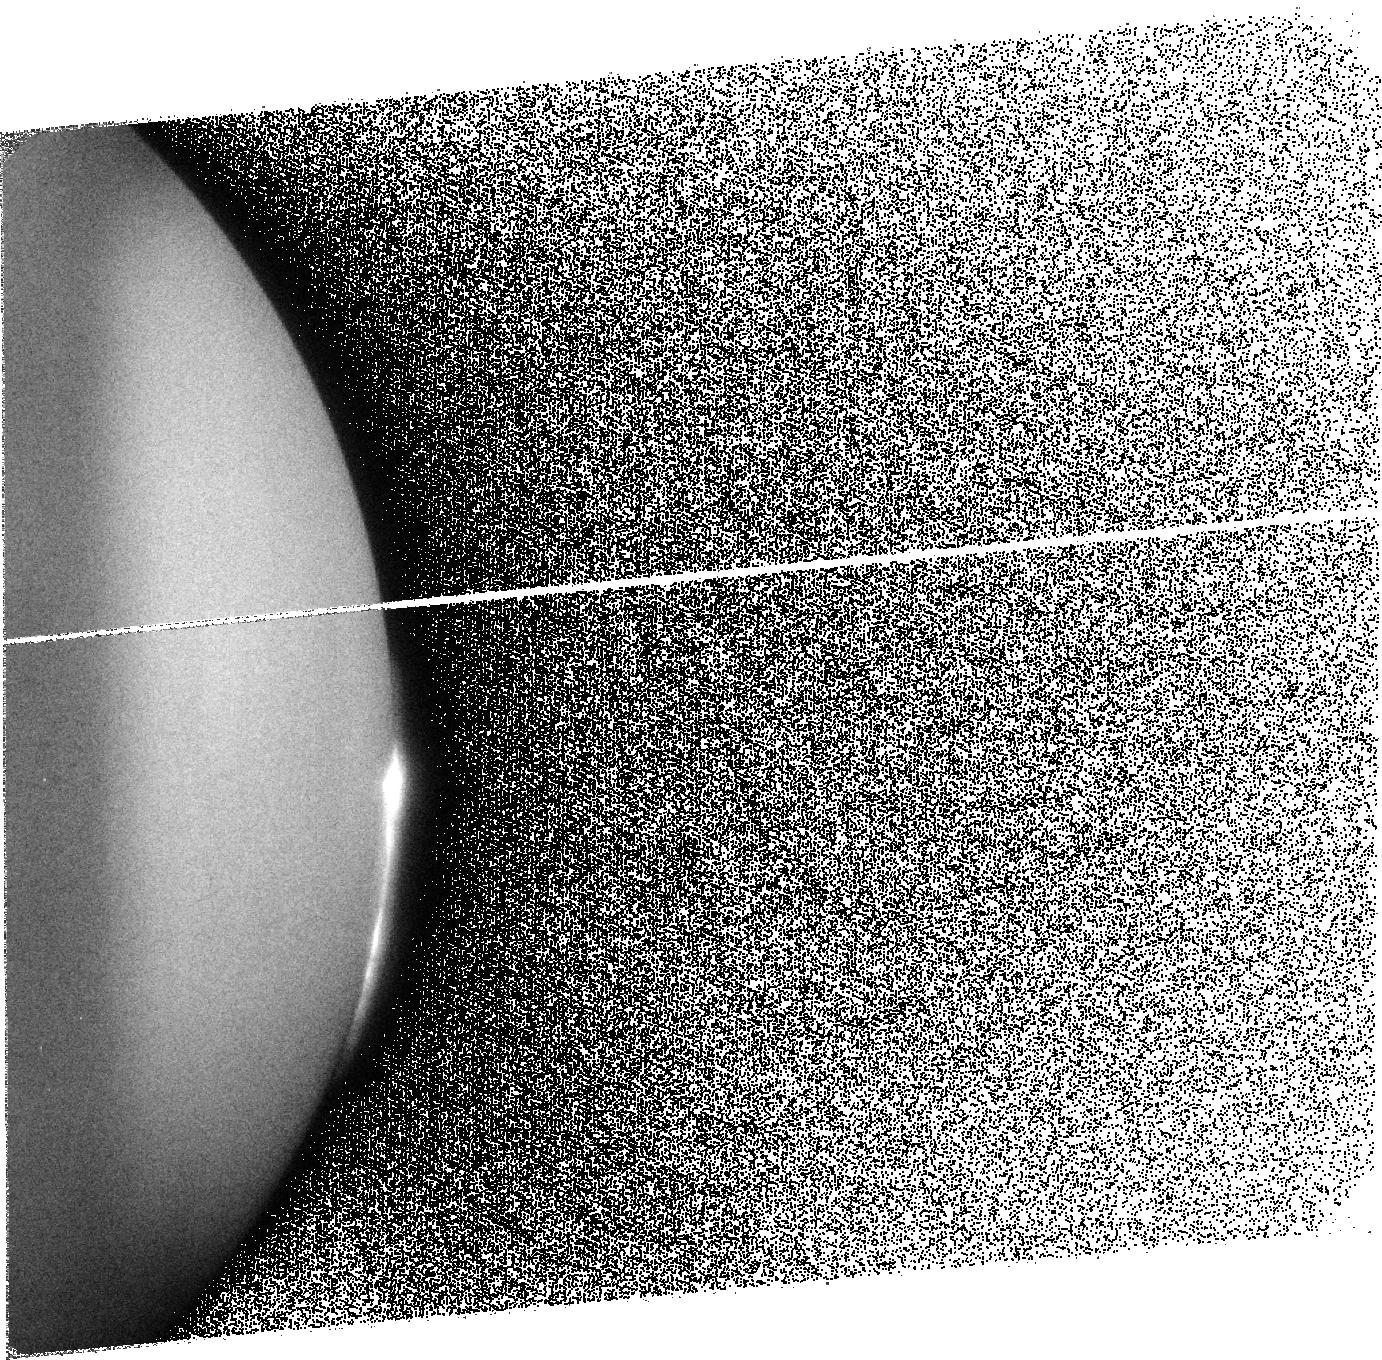
Target: IO-NS-C1A-NORTH
Instrument: ACS/SBC
Filter: F125LP
Exposure: 8 min
Observation ID: j9rli0010

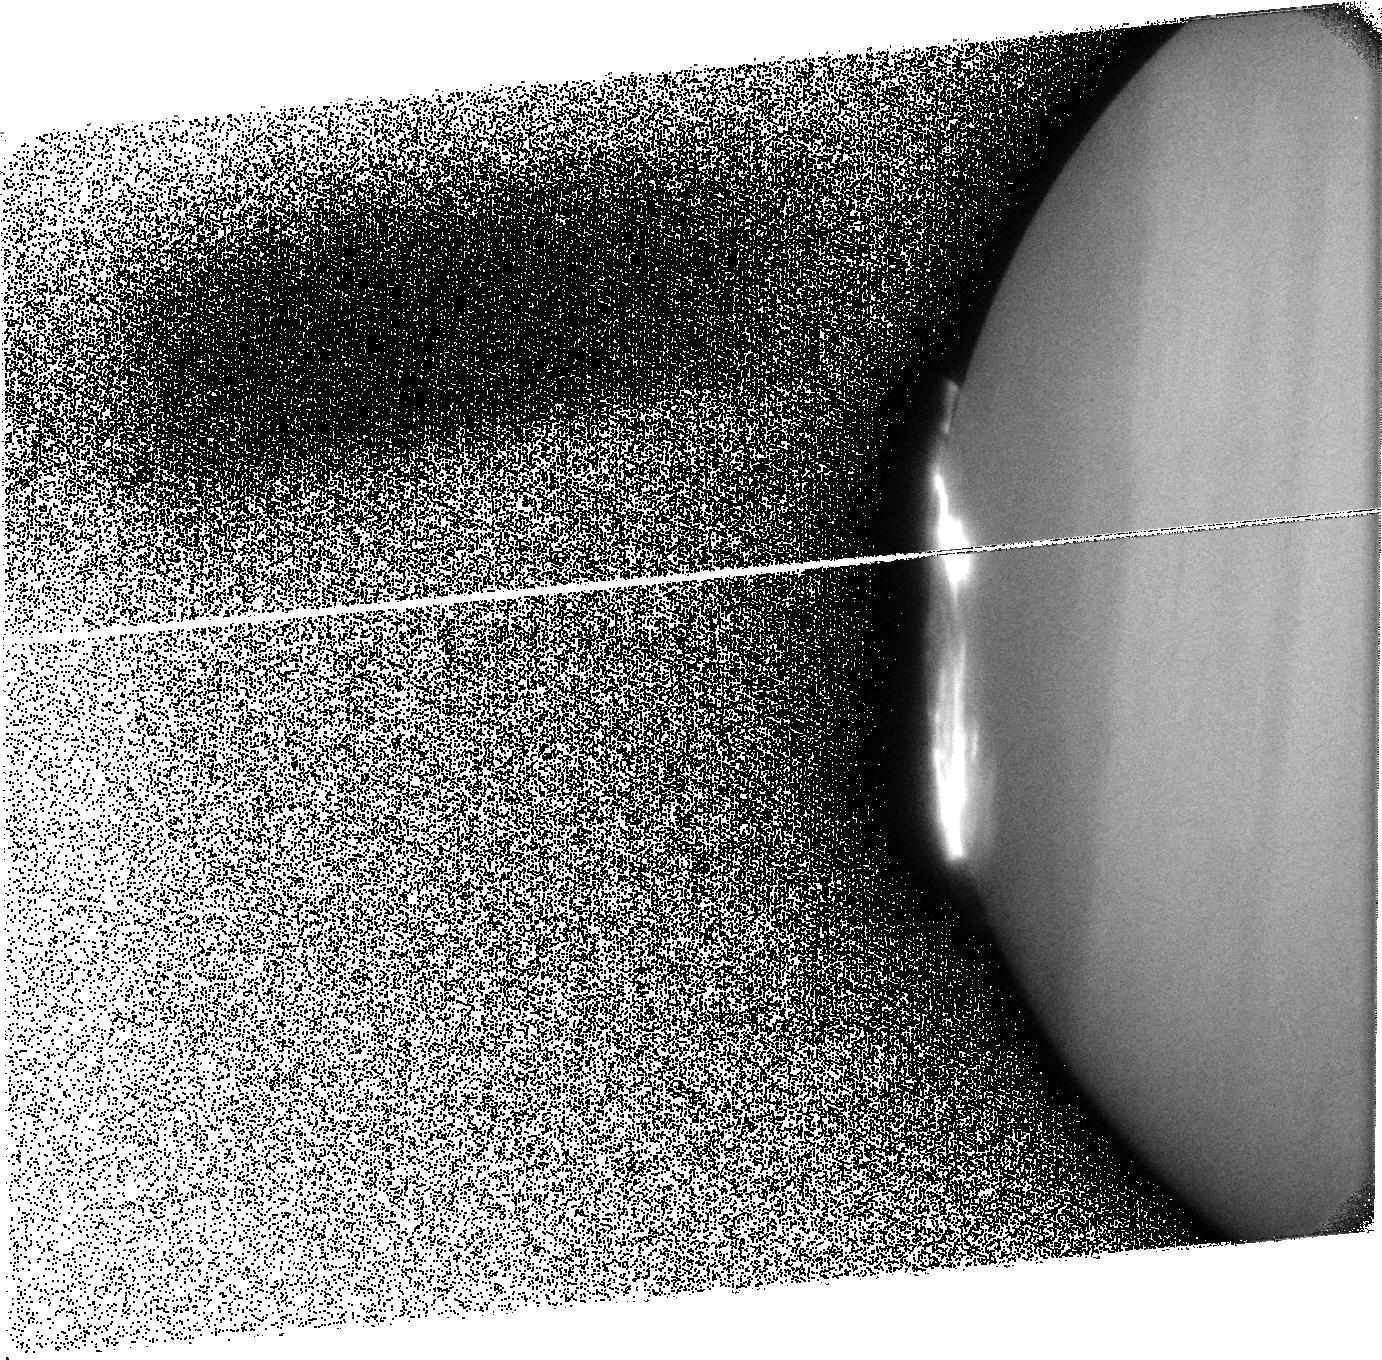
Target: GAN-FP-SOUTH1
Instrument: ACS/SBC
Filter: F125LP
Exposure: 8 min
Observation ID: j9rlj8010

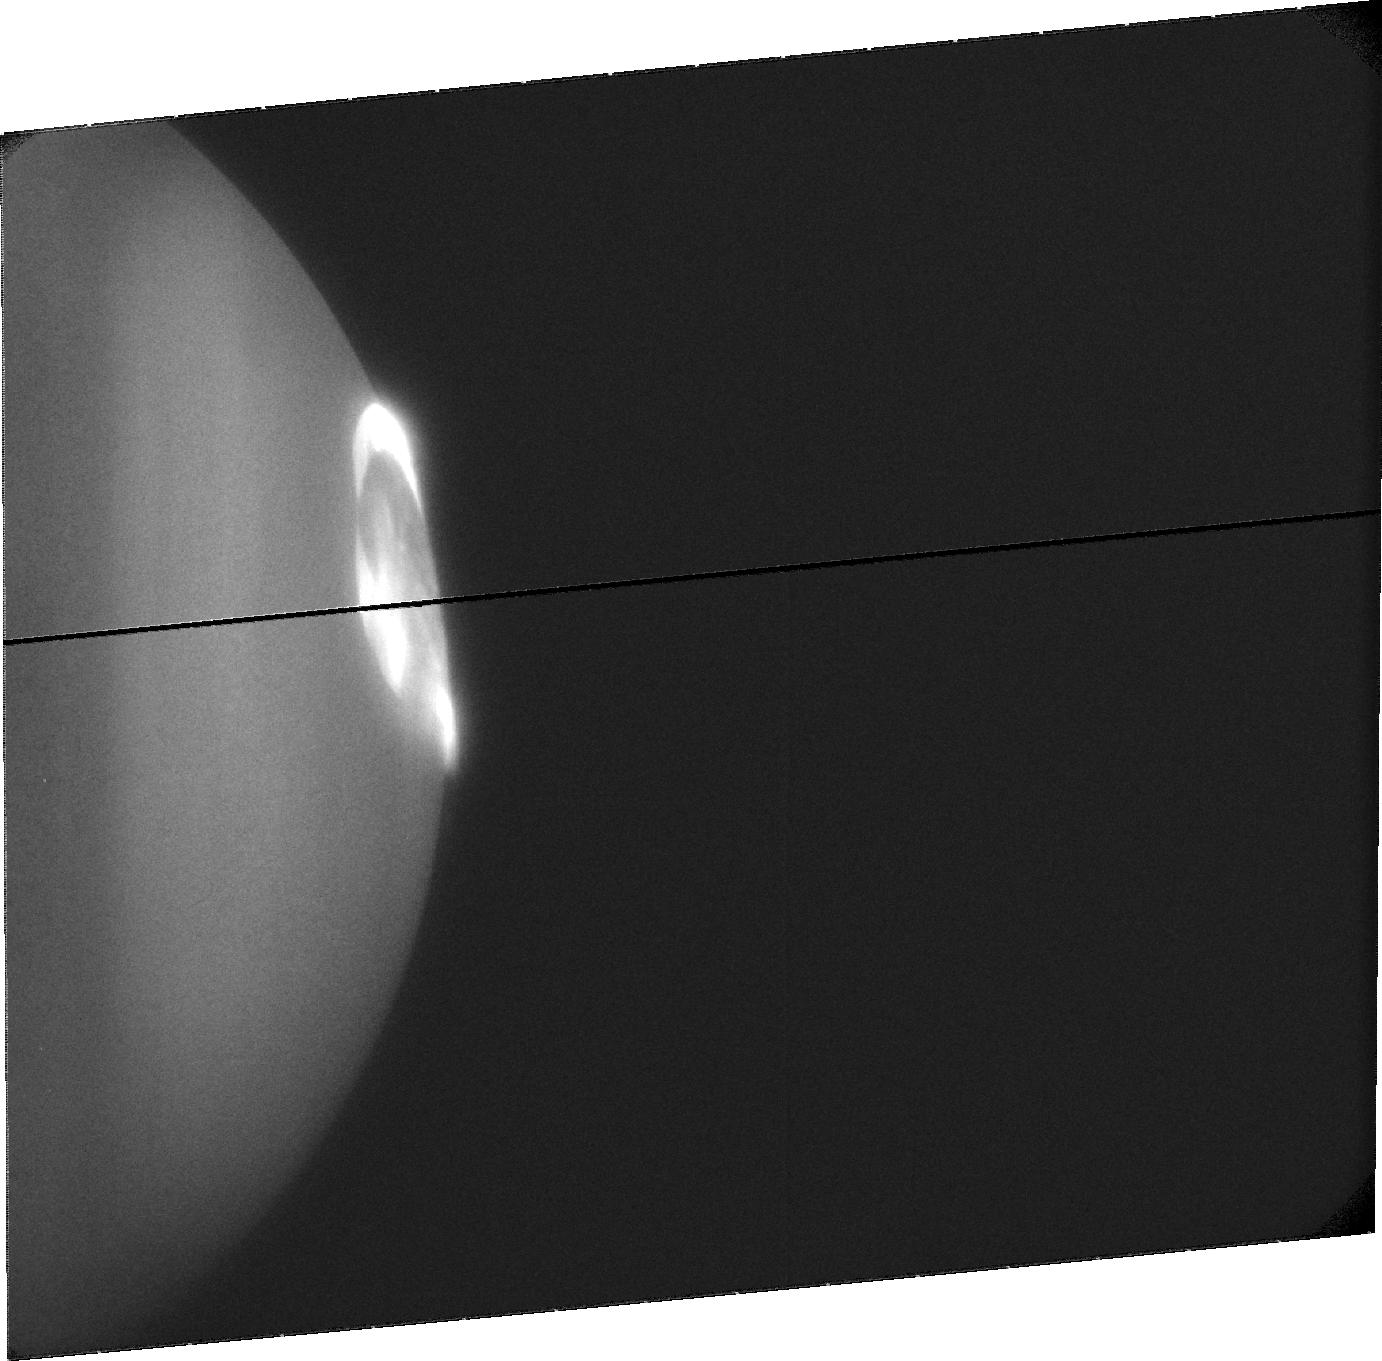
Target: JUPITER-NORTH-C4
Instrument: ACS/SBC
Filter: F115LP
Exposure: 15 min
Observation ID: j9rlc7020

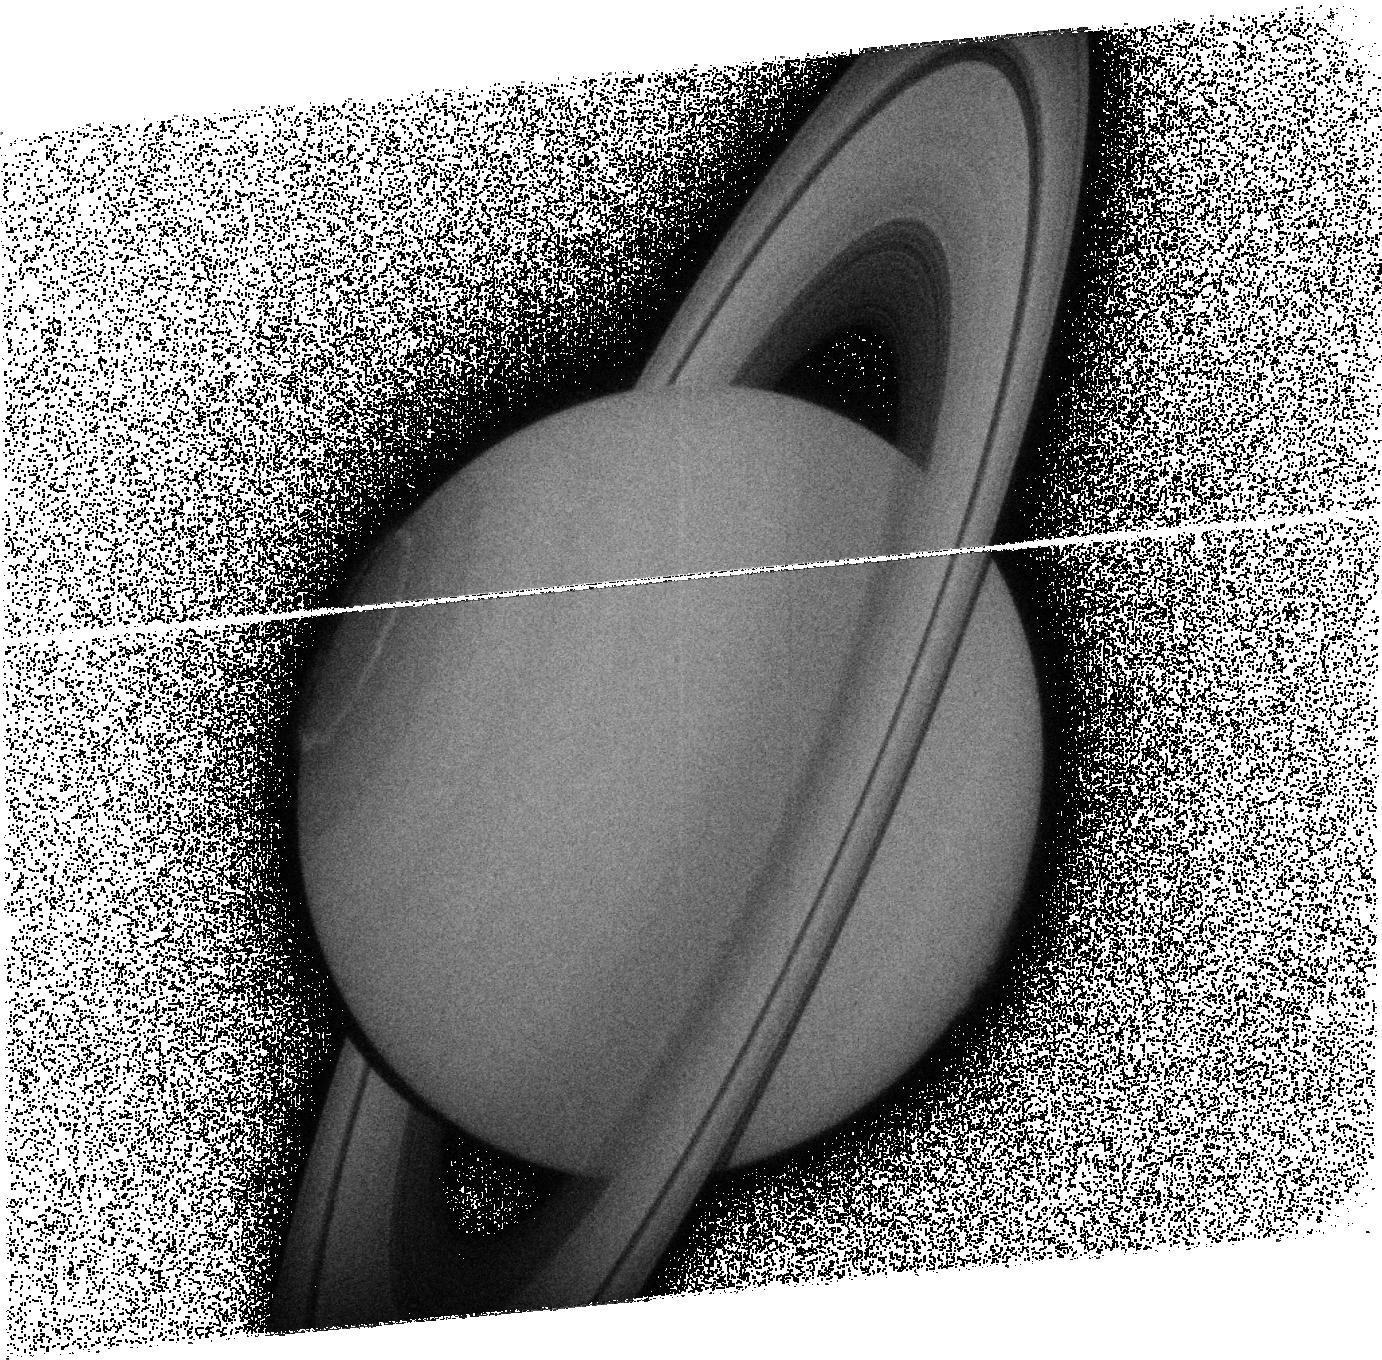
Target: SATURN
Instrument: ACS/SBC
Filter: F125LP
Exposure: 8 min
Observation ID: j9rlt2030

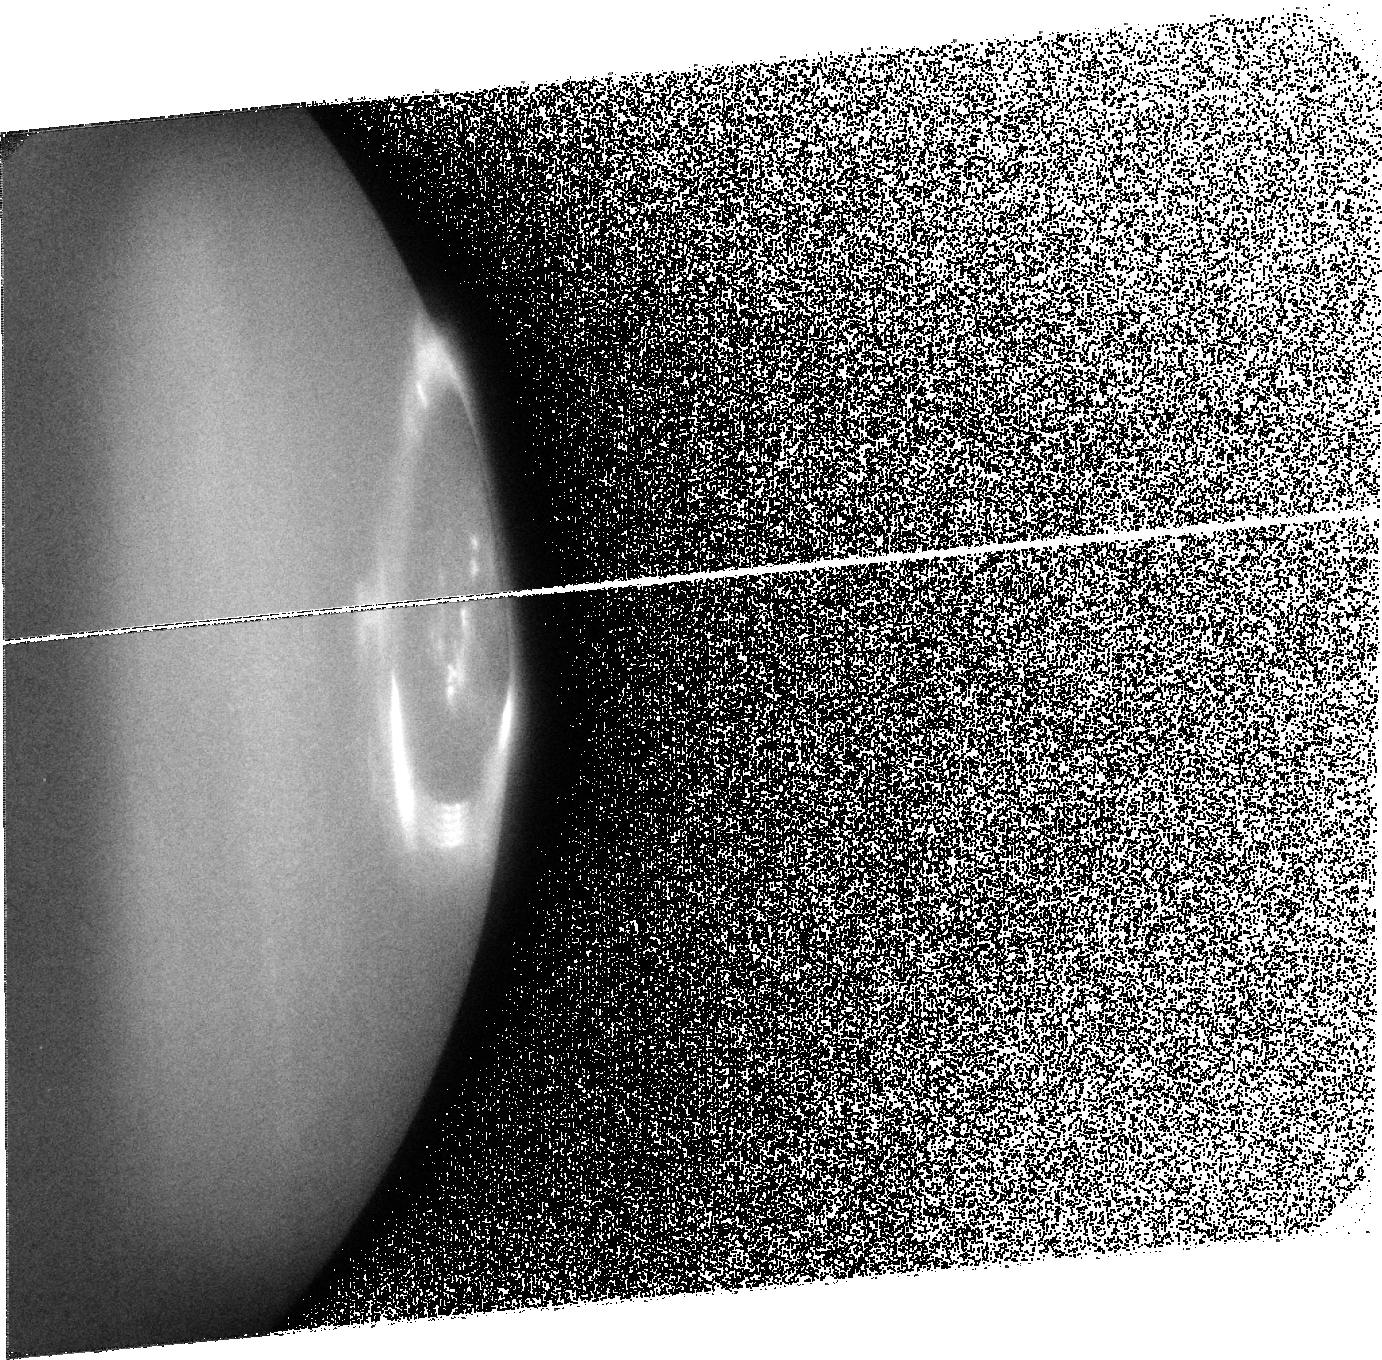
Target: JUPITER-NORTH-F0
Instrument: ACS/SBC
Filter: F125LP
Exposure: 8 min
Observation ID: j9rlf0030

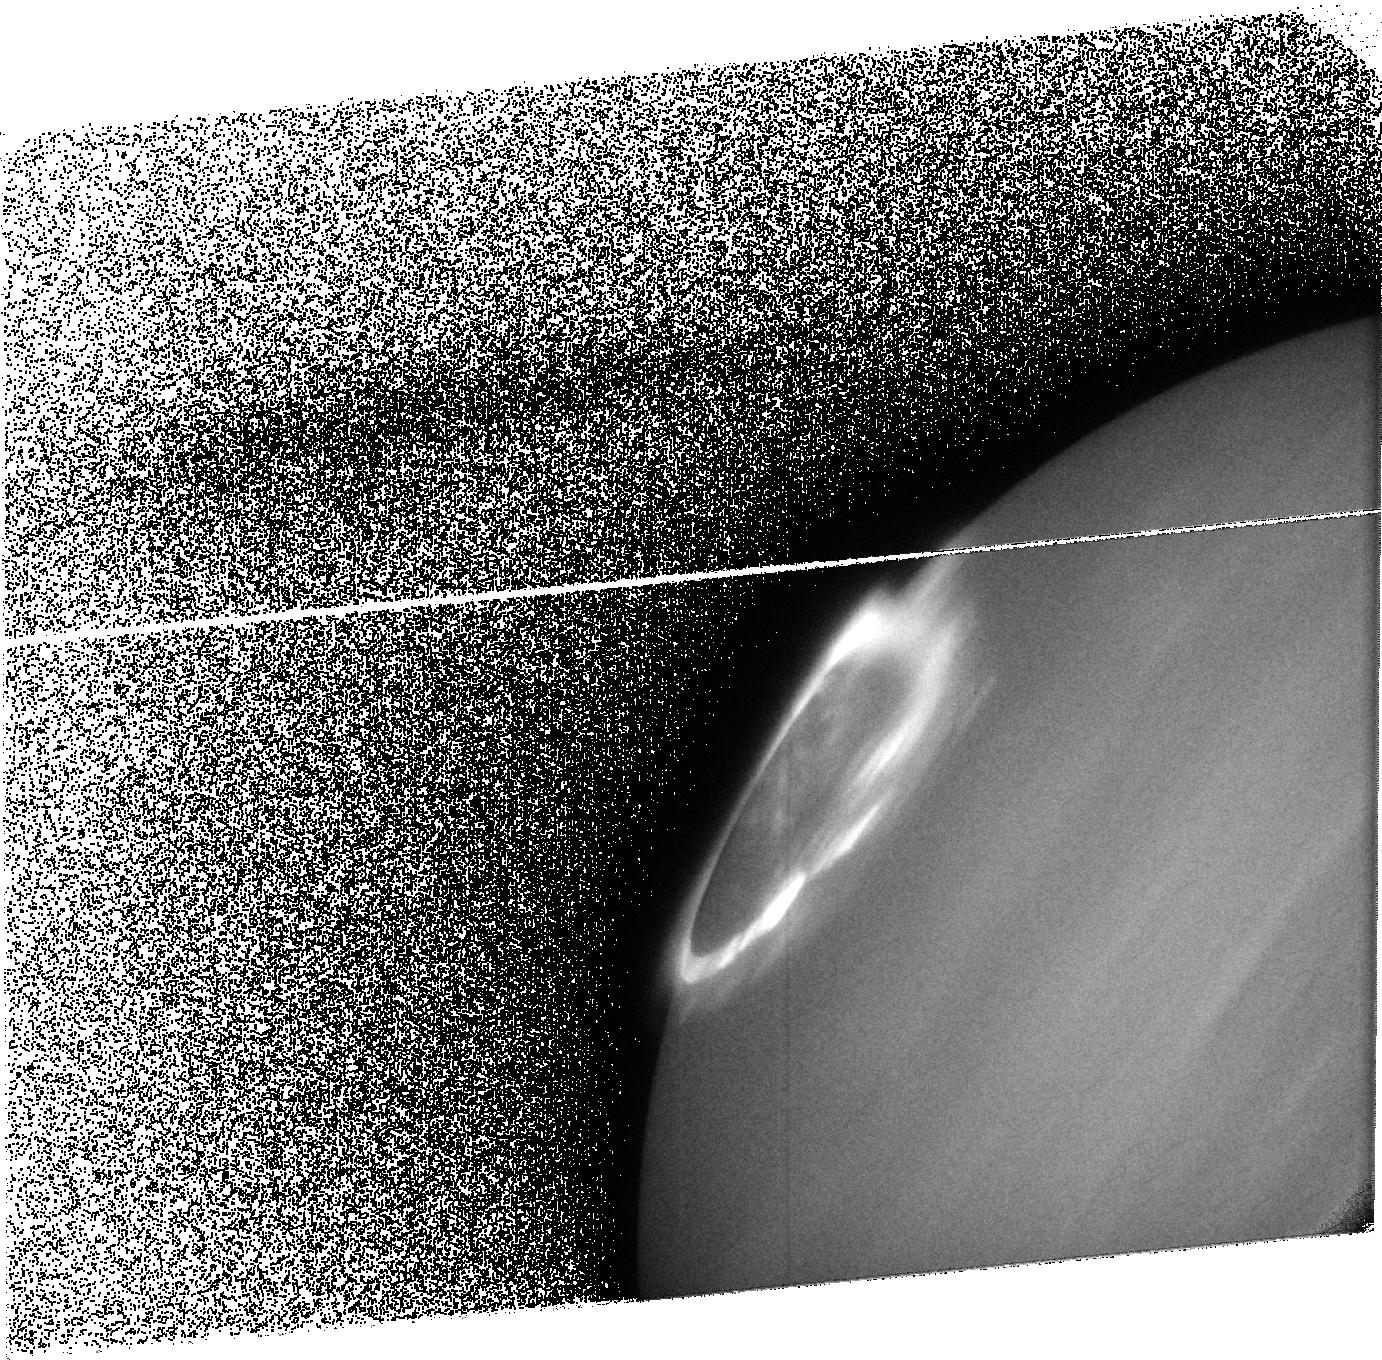
Target: JUPITER-NORTH-F8
Instrument: ACS/SBC
Filter: F125LP
Exposure: 8 min
Observation ID: j9rlf8010

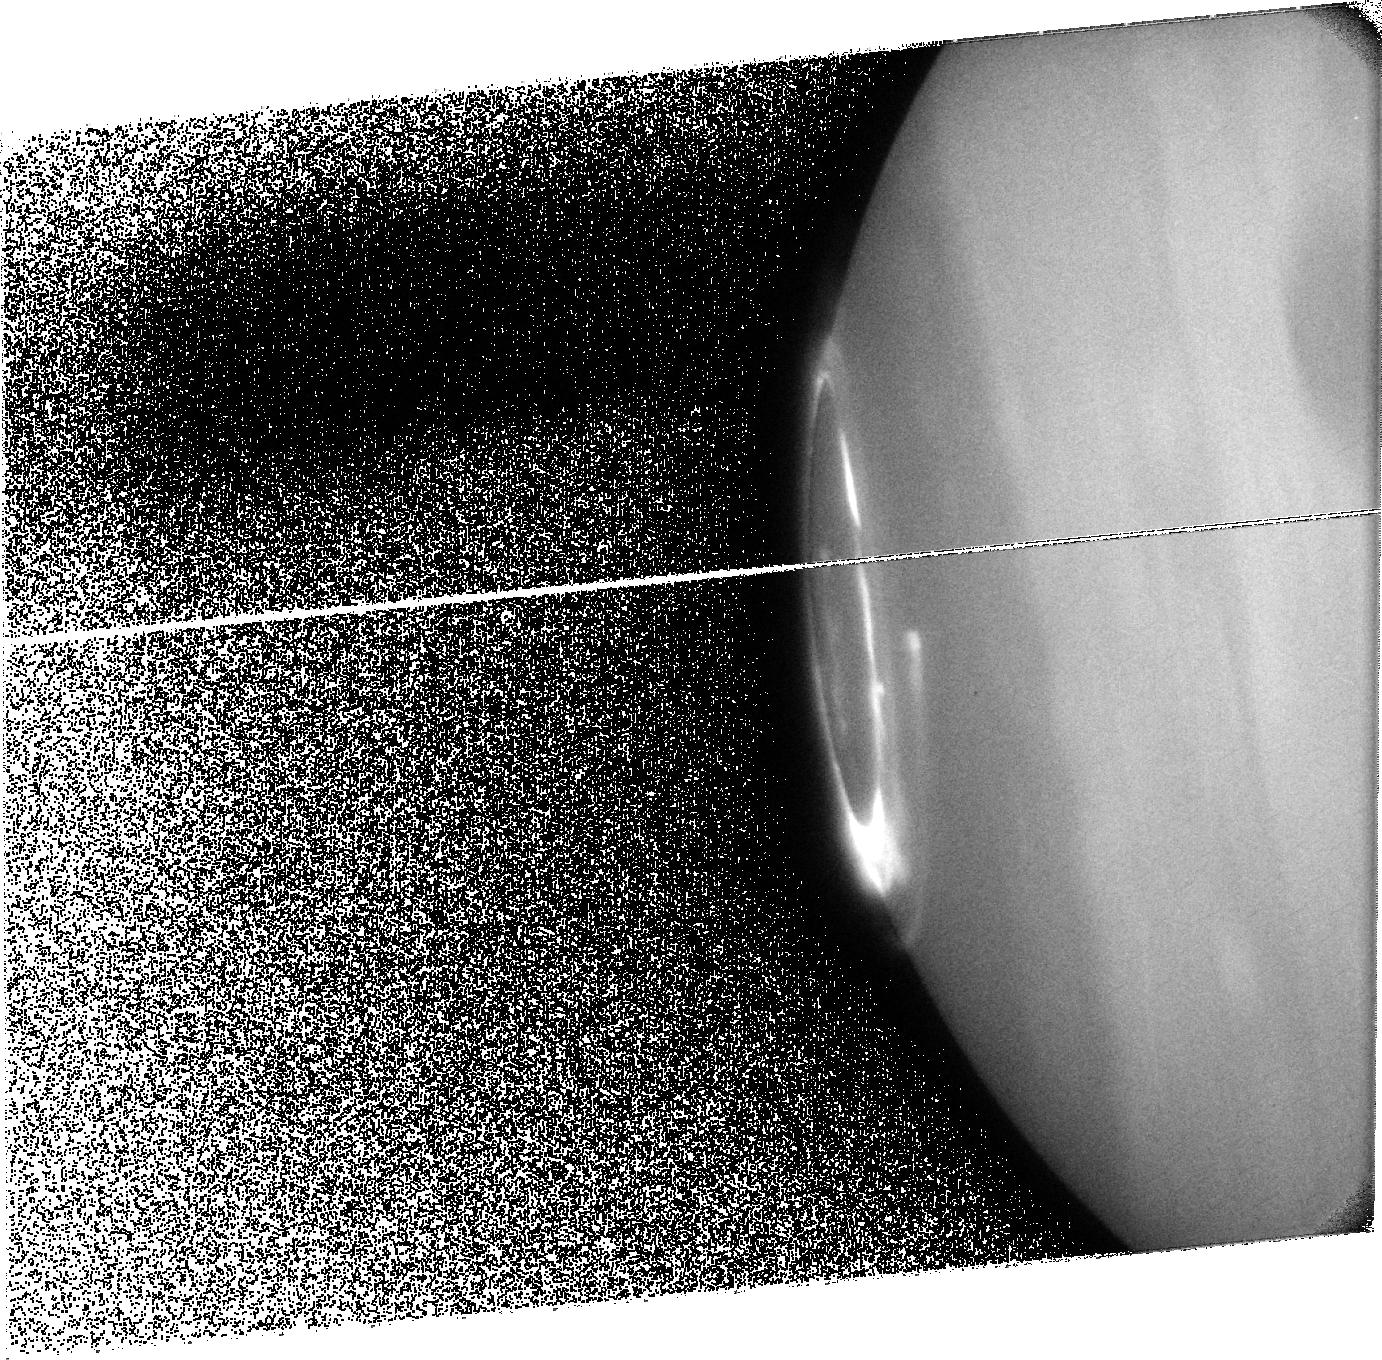
Target: JUPITER-SOUTH-F2
Instrument: ACS/SBC
Filter: F125LP
Exposure: 8 min
Observation ID: j9rlf2010

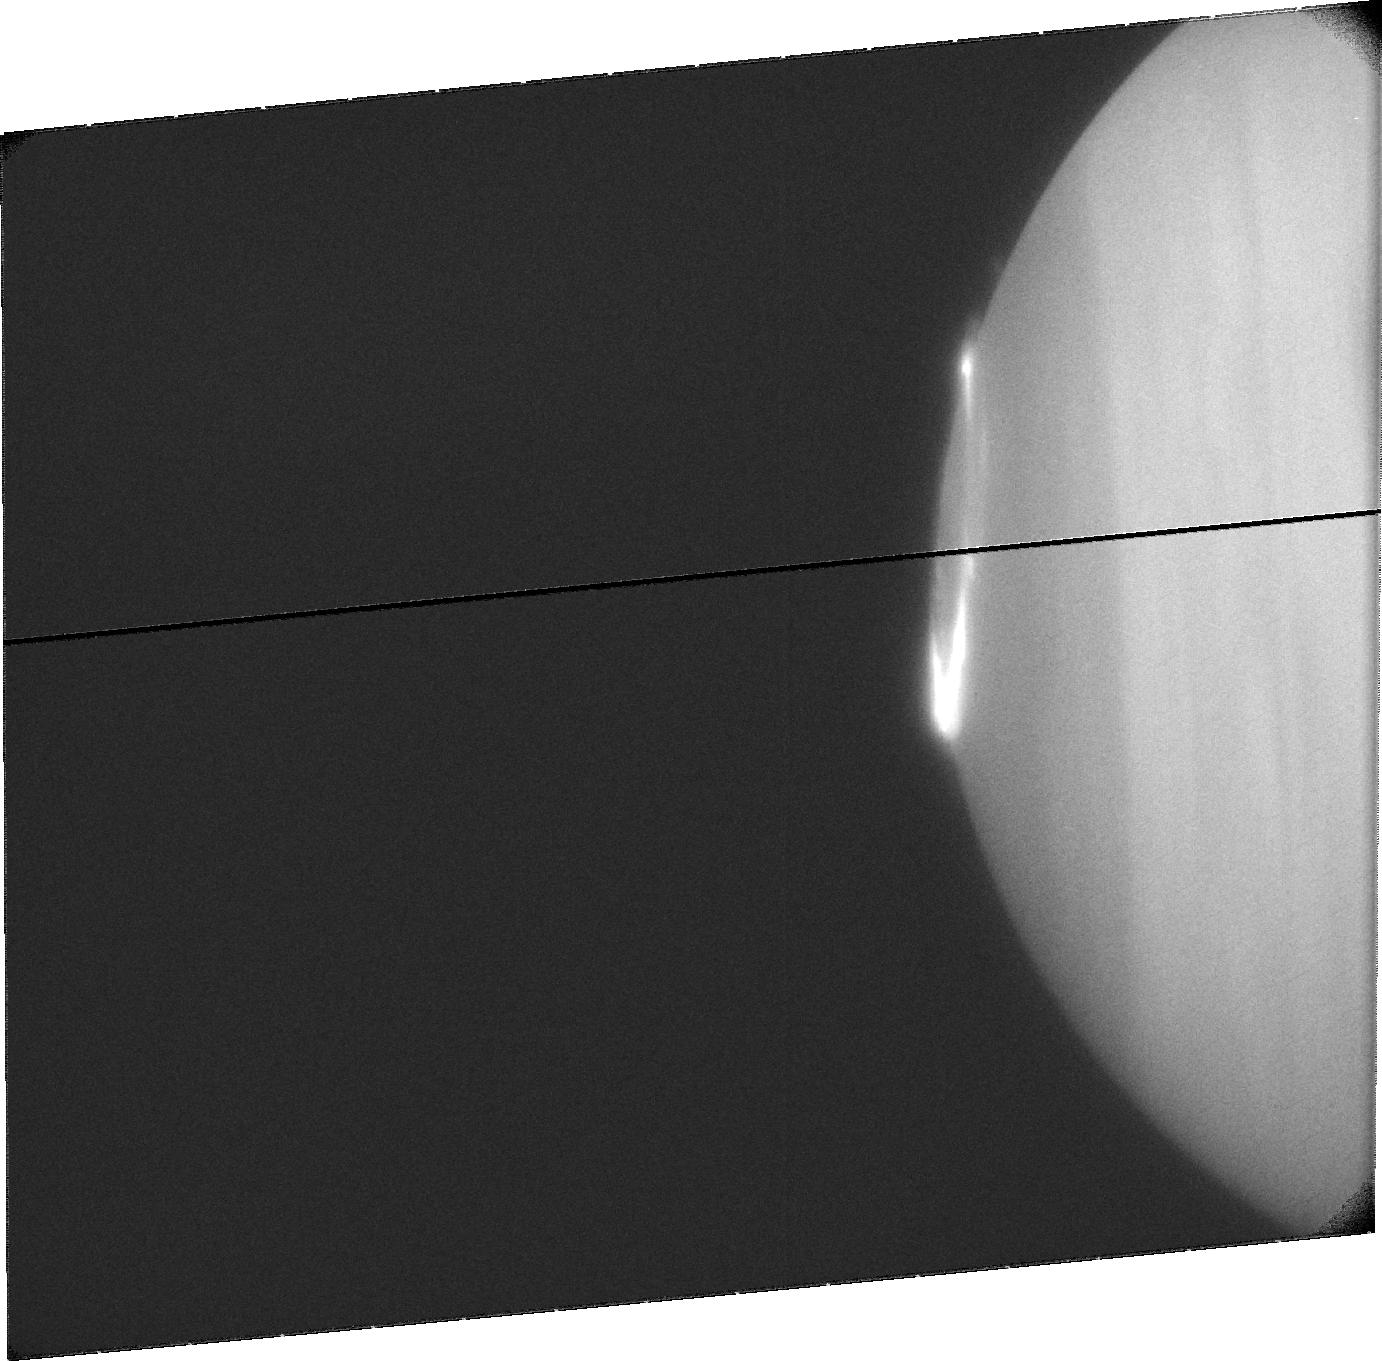
Target: JUPITER-SOUTH-C6
Instrument: ACS/SBC
Filter: F115LP
Exposure: 15 min
Observation ID: j9rlc6020

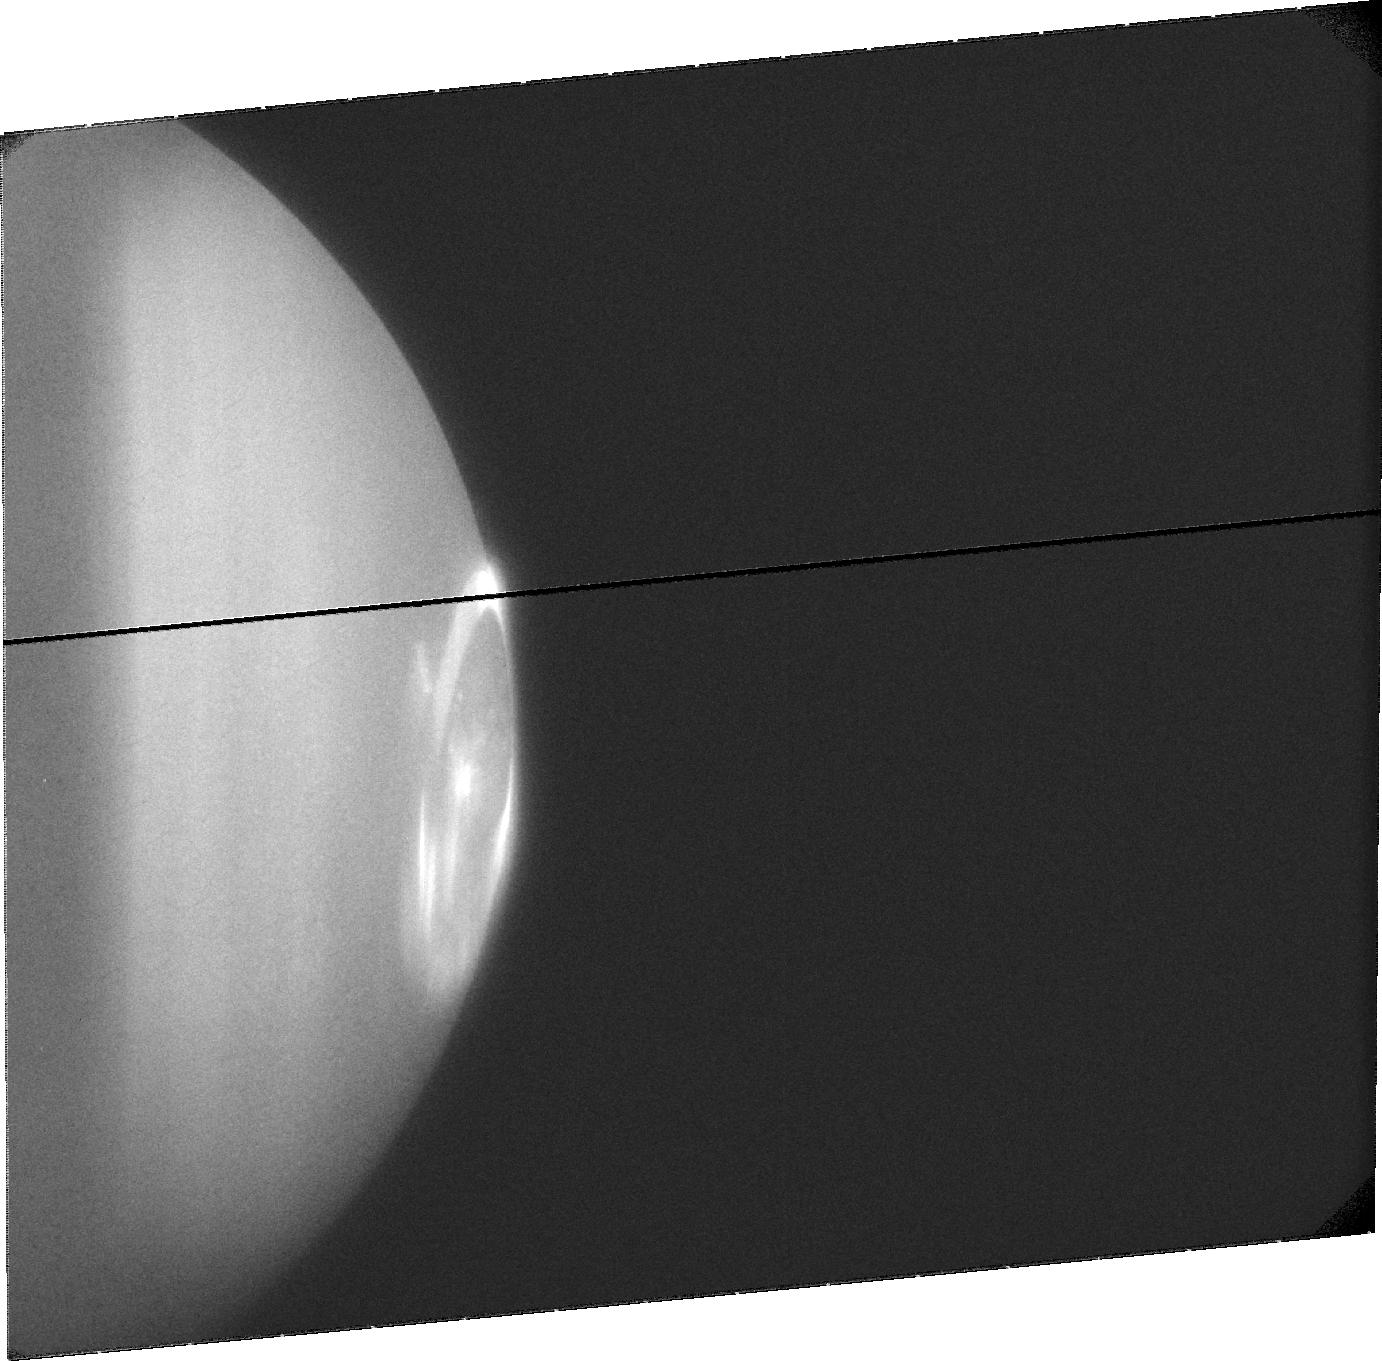
Target: JUPITER-NORTH-B2-B6
Instrument: ACS/SBC
Filter: F115LP
Exposure: 15 min
Observation ID: j9rlb6020

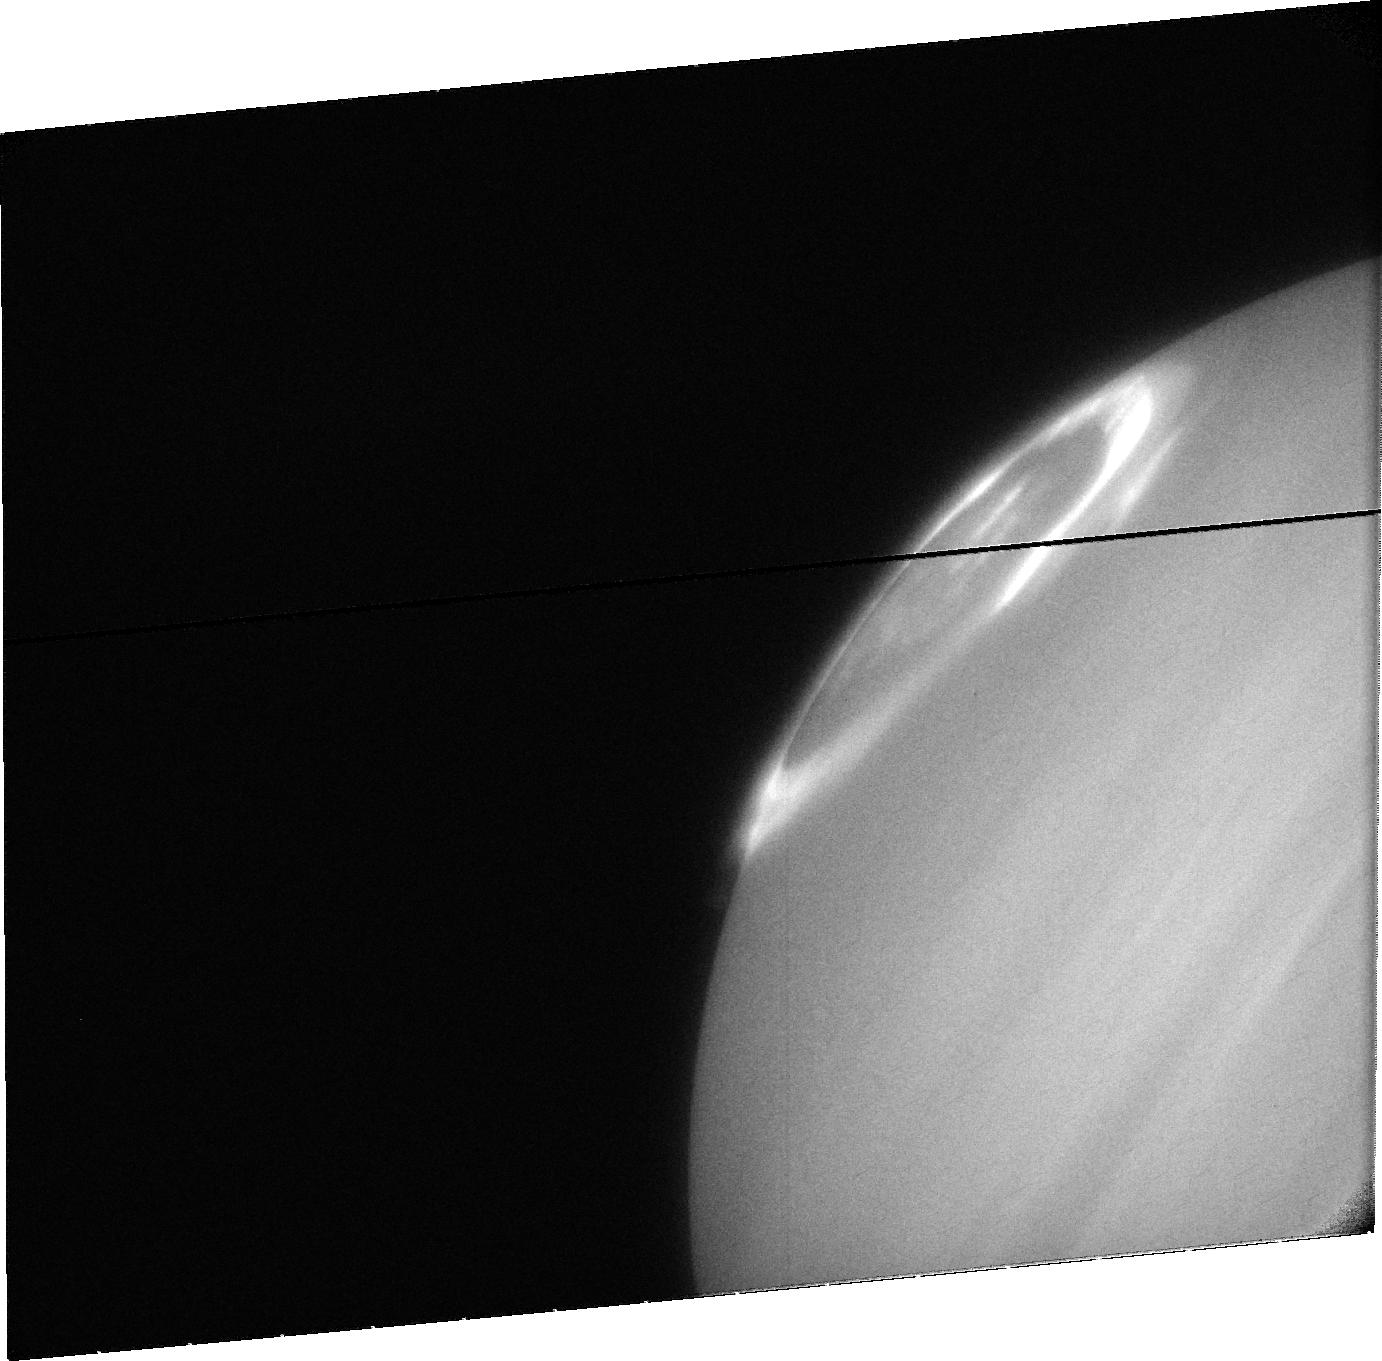
Target: JUPITER-NORTH-FC
Instrument: ACS/SBC
Filter: F115LP
Exposure: 13 min
Observation ID: j9rlfc020

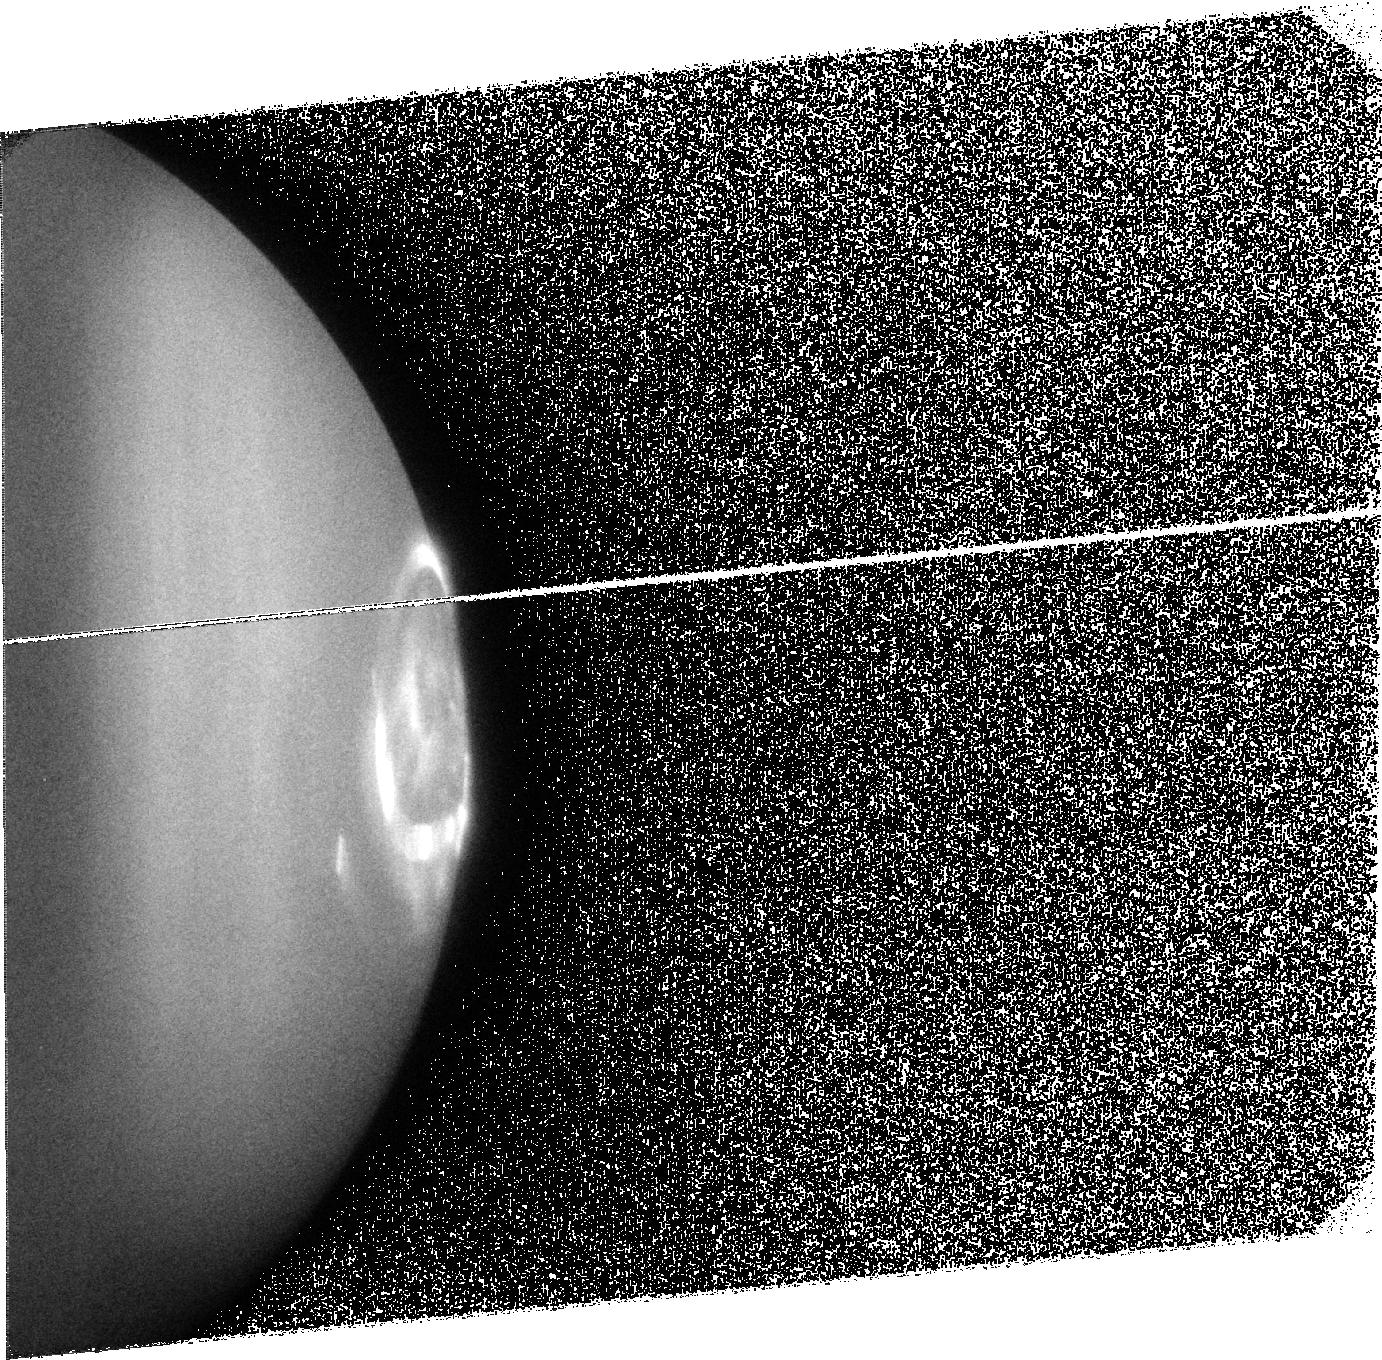
Target: JUPITER-NORTH-B1
Instrument: ACS/SBC
Filter: F125LP
Exposure: 8 min
Observation ID: j9rlb1030

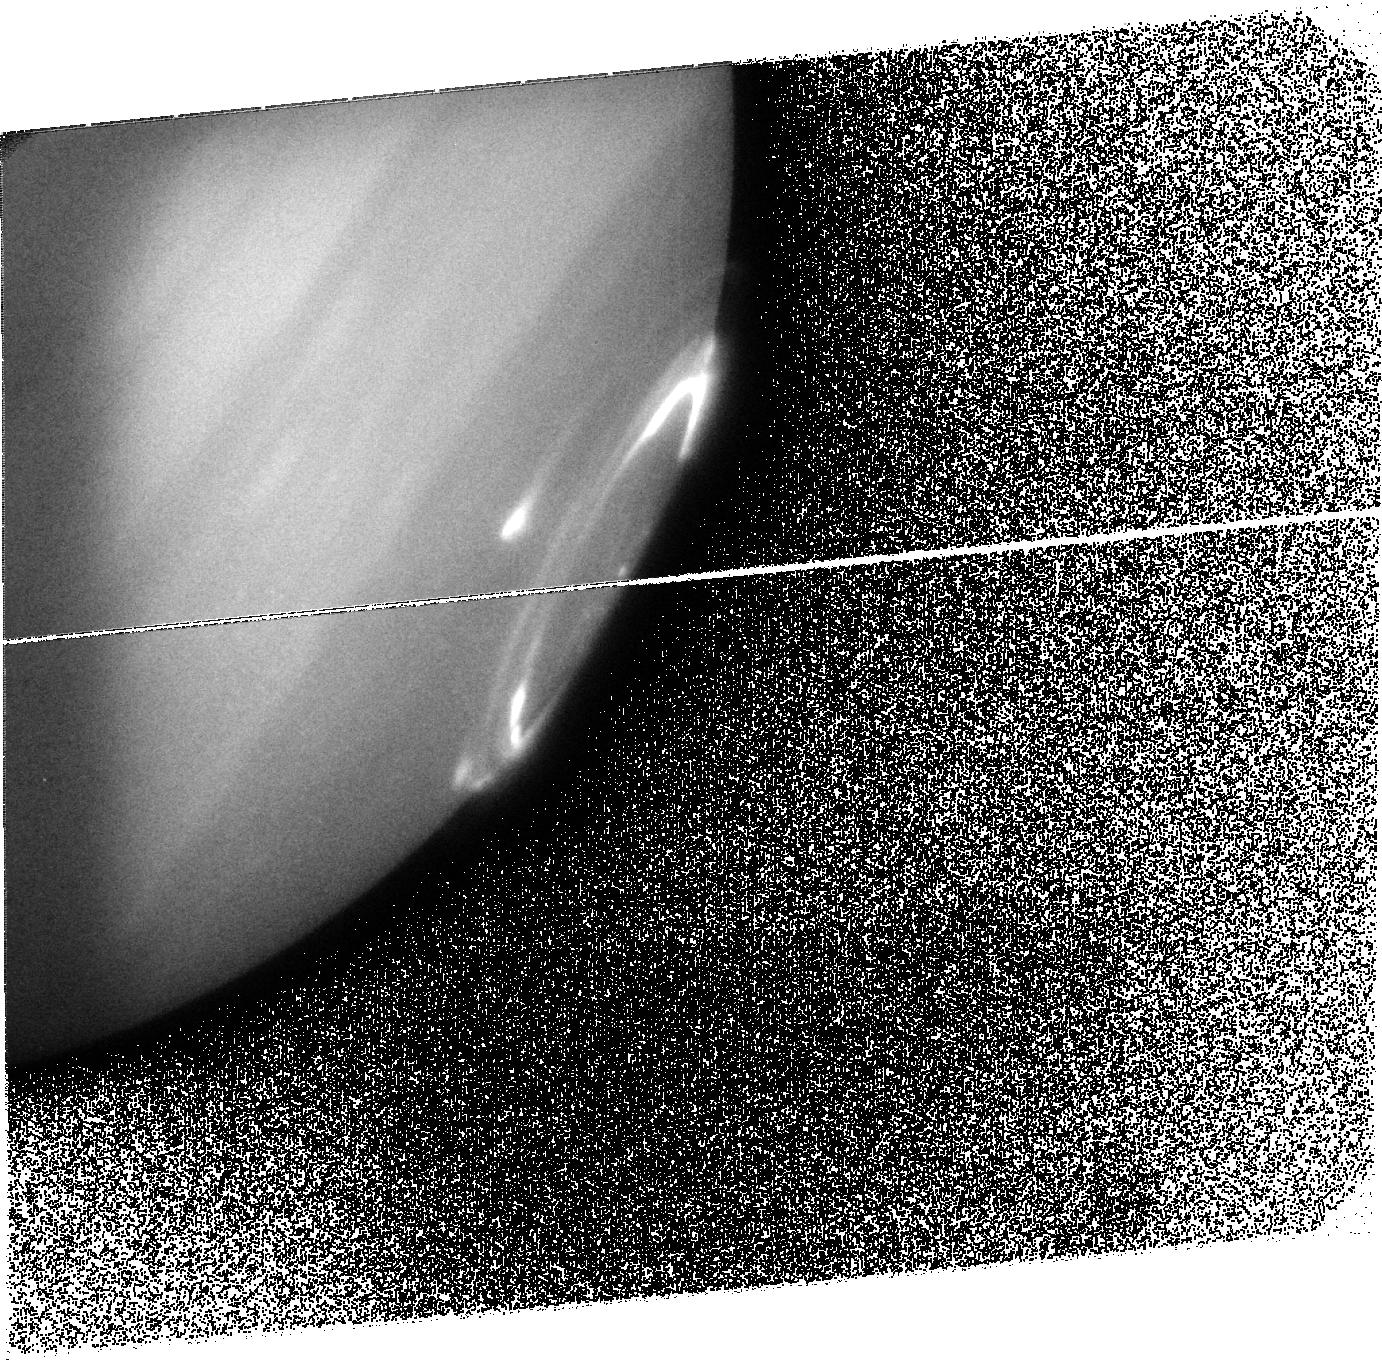
Target: JUPITER-SOUTH-FA
Instrument: ACS/SBC
Filter: F125LP
Exposure: 8 min
Observation ID: j9rlfa030

Comprehensive Auroral Imaging of Jupiter and Saturn during the International Heliophysical Year (PI: Clarke, John T.)

A comprehensive set of observations of the auroral emissions from Jupiter and Saturn is proposed for the International Heliophysical Year in 2007, a unique period of especially concentrated measurements of space physics phenomena throughout the solar system. We propose to determine the physical relationship of the various auroral processes at Jupiter and Saturn with conditions in the solar wind at each planet. This can be accomplished with campaigns of observations, with a sampling interval not to exceed one day, covering at least one solar rotation. The solar wind plasma density approaching Jupiter will be measured by the New Horizons spacecraft, and a separate campaign near opposition in May 2007 will determine the effect of large-scale variations in the interplanetary magnetic field (IMF) on the Jovian aurora by extrapolation from near-Earth solar wind measurements. A similar Saturn campaign near opposition in Jan. 2007 will combine extrapolated solar wind data with measurements from a wide range of locations within the Saturn magnetosphere by Cassini. In the course of making these observations, it will be possible to fully map the auroral footprints of Io and the other satellites to determine both the local magnetic field geometry and the controlling factors in the electromagnetic interaction of each satellite with the corotating magnetic field and plasma density. Also in the course of making these observations, the auroral emission properties will be compared with the properties of the near-IR ionospheric emissions (from ground-based observations) and non thermal radio emissions, from ground-based observations for Jupiter?s decametric radiation and Cassini plasma wave measurements of the Saturn Kilometric Radiation (SKR).